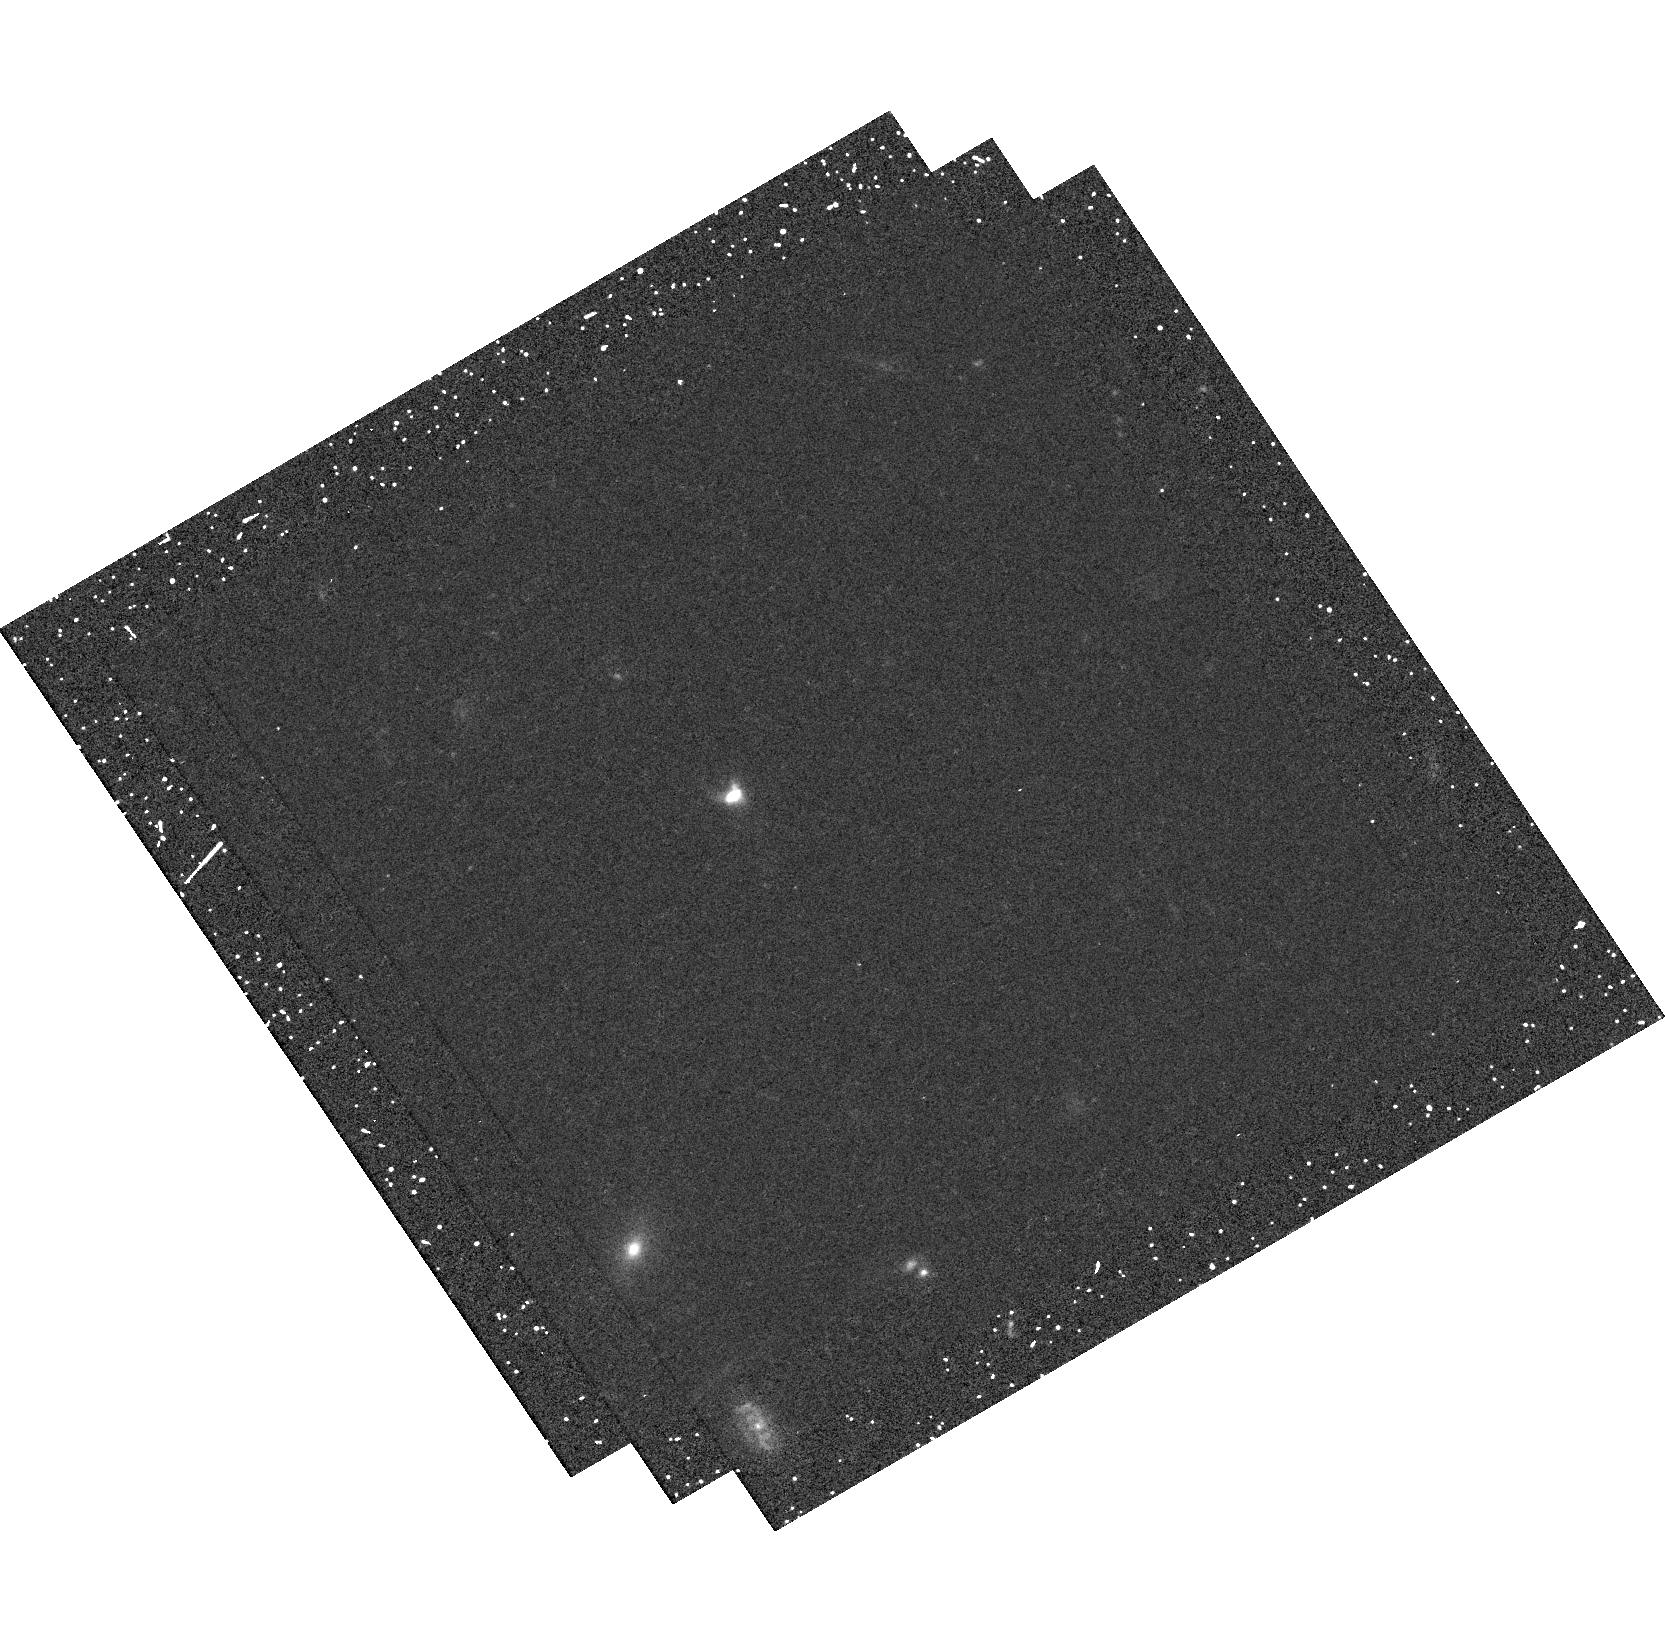
Target: SDSS-J124834.63+123402.9. Instrument: WFC3/UVIS. Filter: F547M. Exposure: 25 min. Observation ID: hst_14131_09_wfc3_uvis_f547m_iczm09

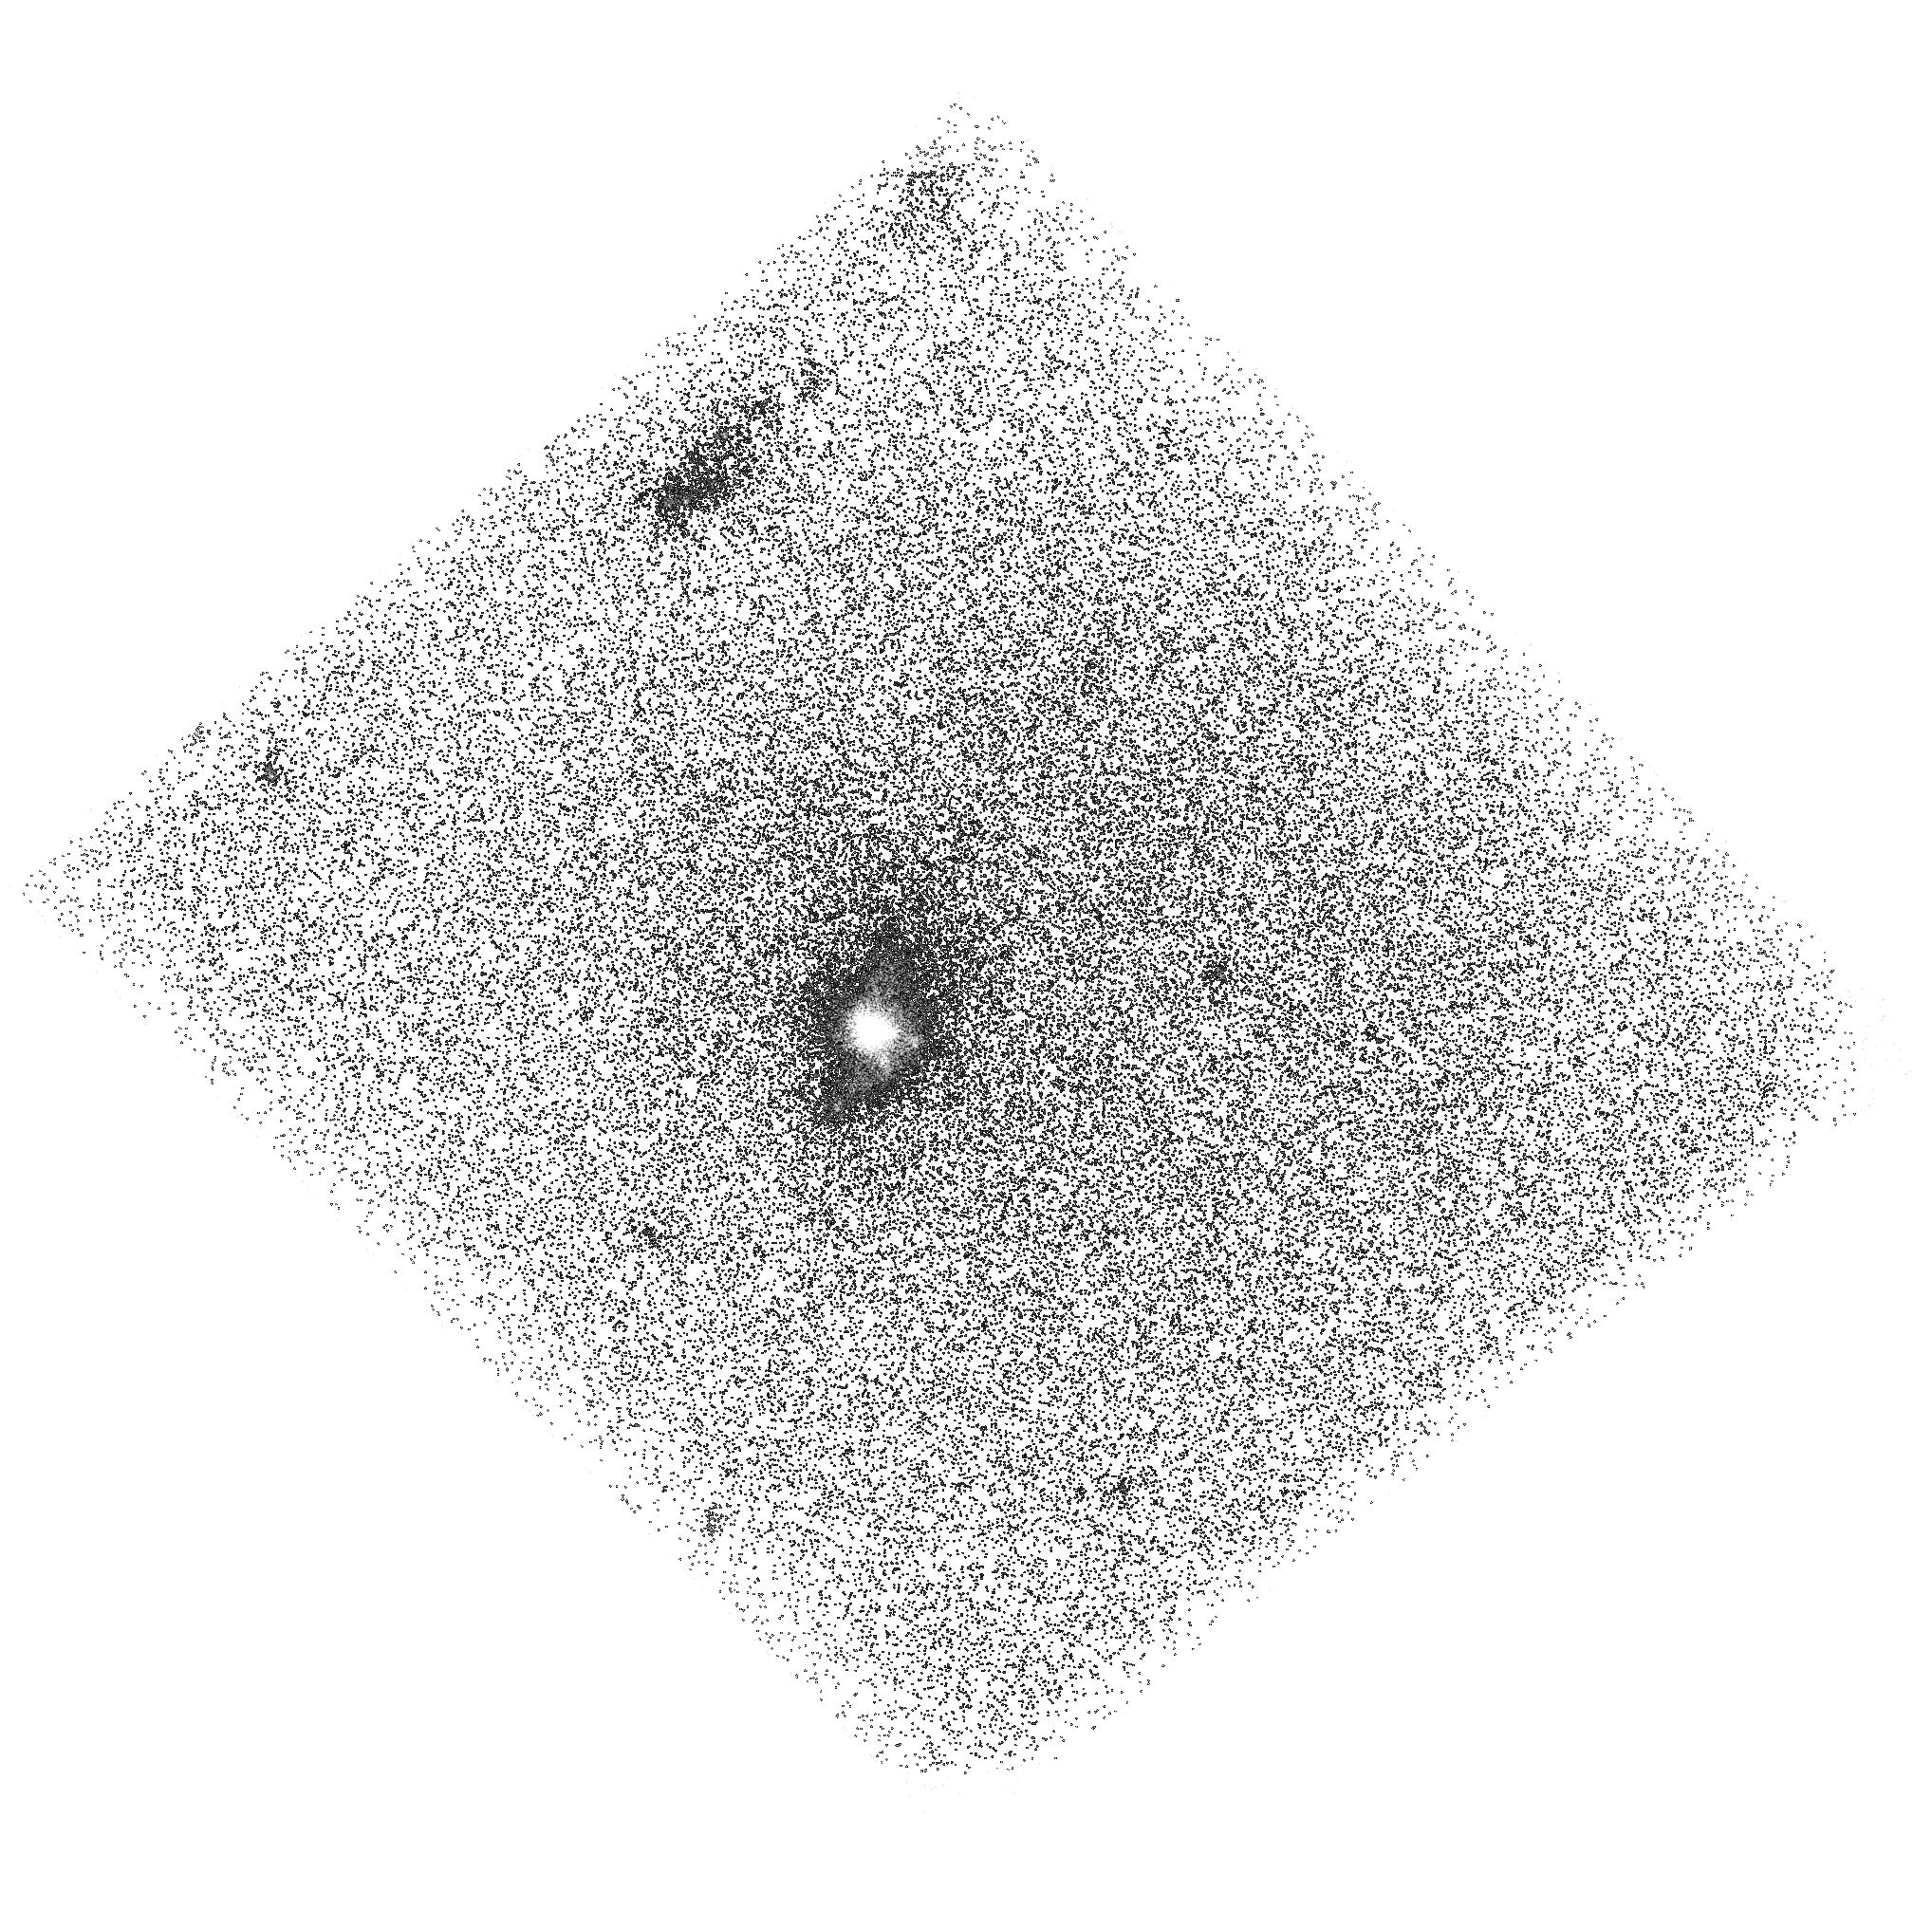
Target: SDSS-J145735.13+223201.8. Instrument: ACS/SBC. Filter: F140LP. Exposure: 44 min. Observation ID: hst_14131_02_acs_sbc_f140lp_jczm02

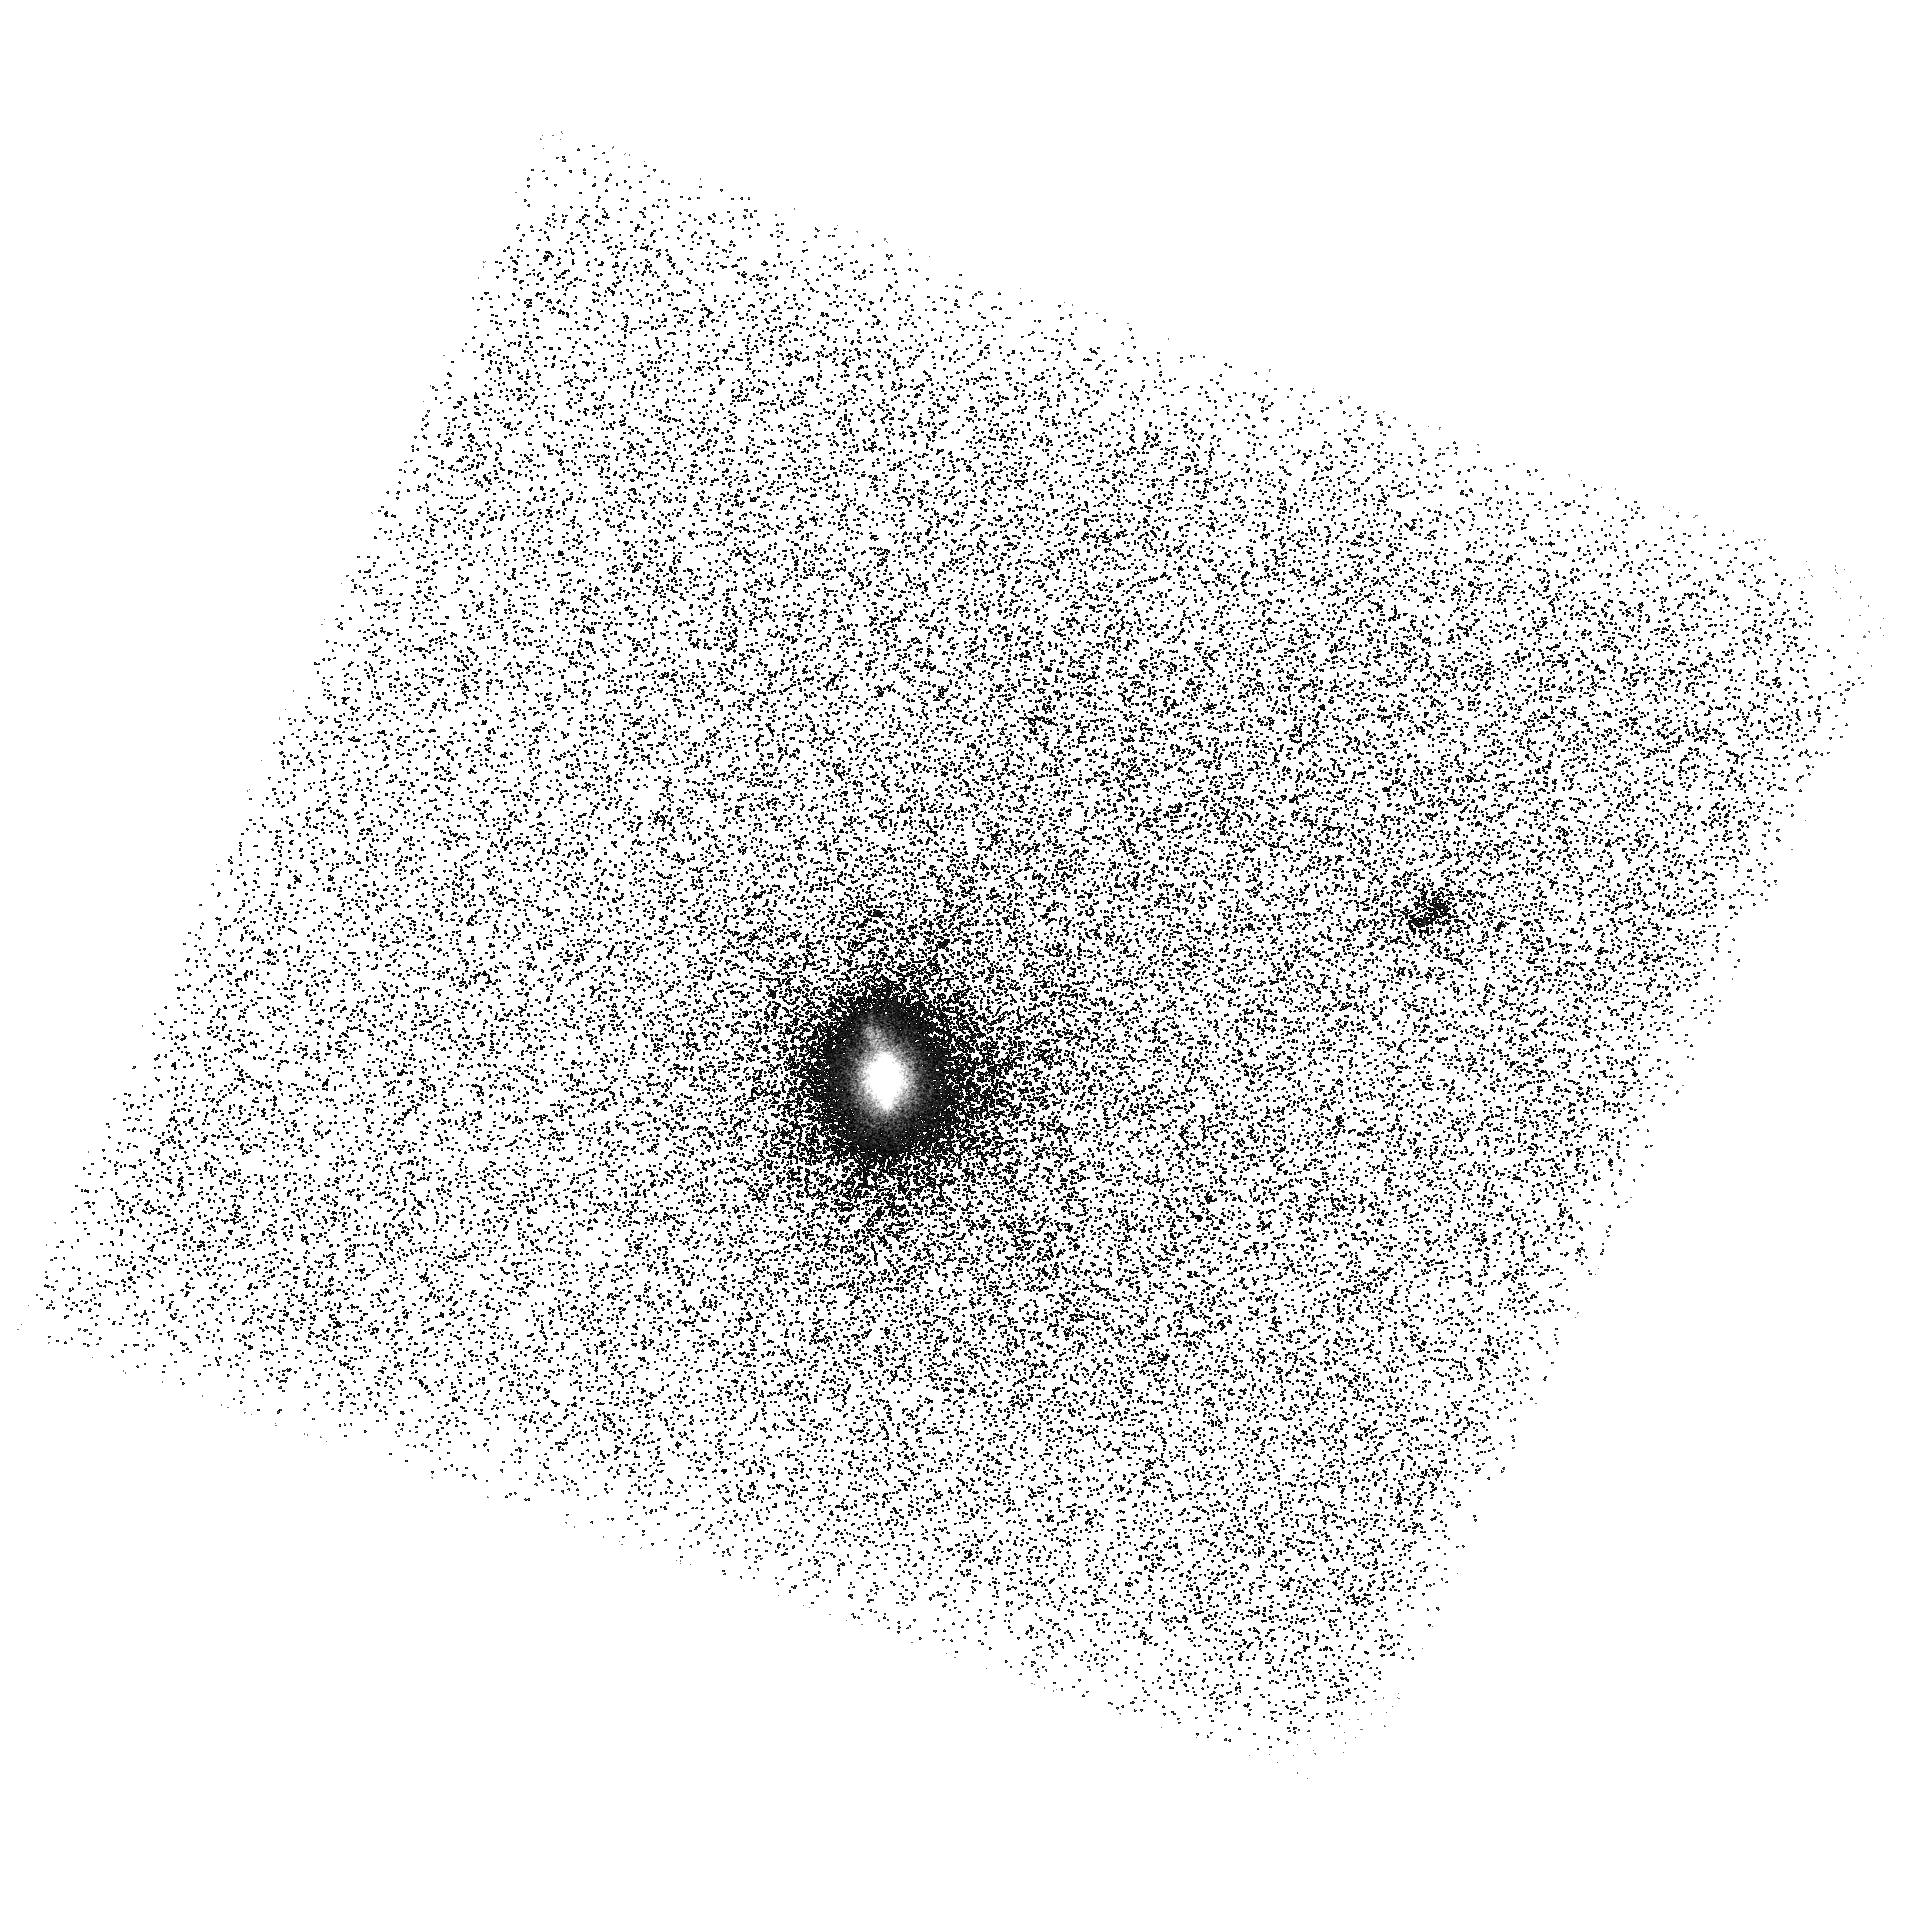
Target: SDSS-J113722.14+352426.6. Instrument: ACS/SBC. Filter: F140LP. Exposure: 46 min. Observation ID: hst_14131_04_acs_sbc_f140lp_jczm04

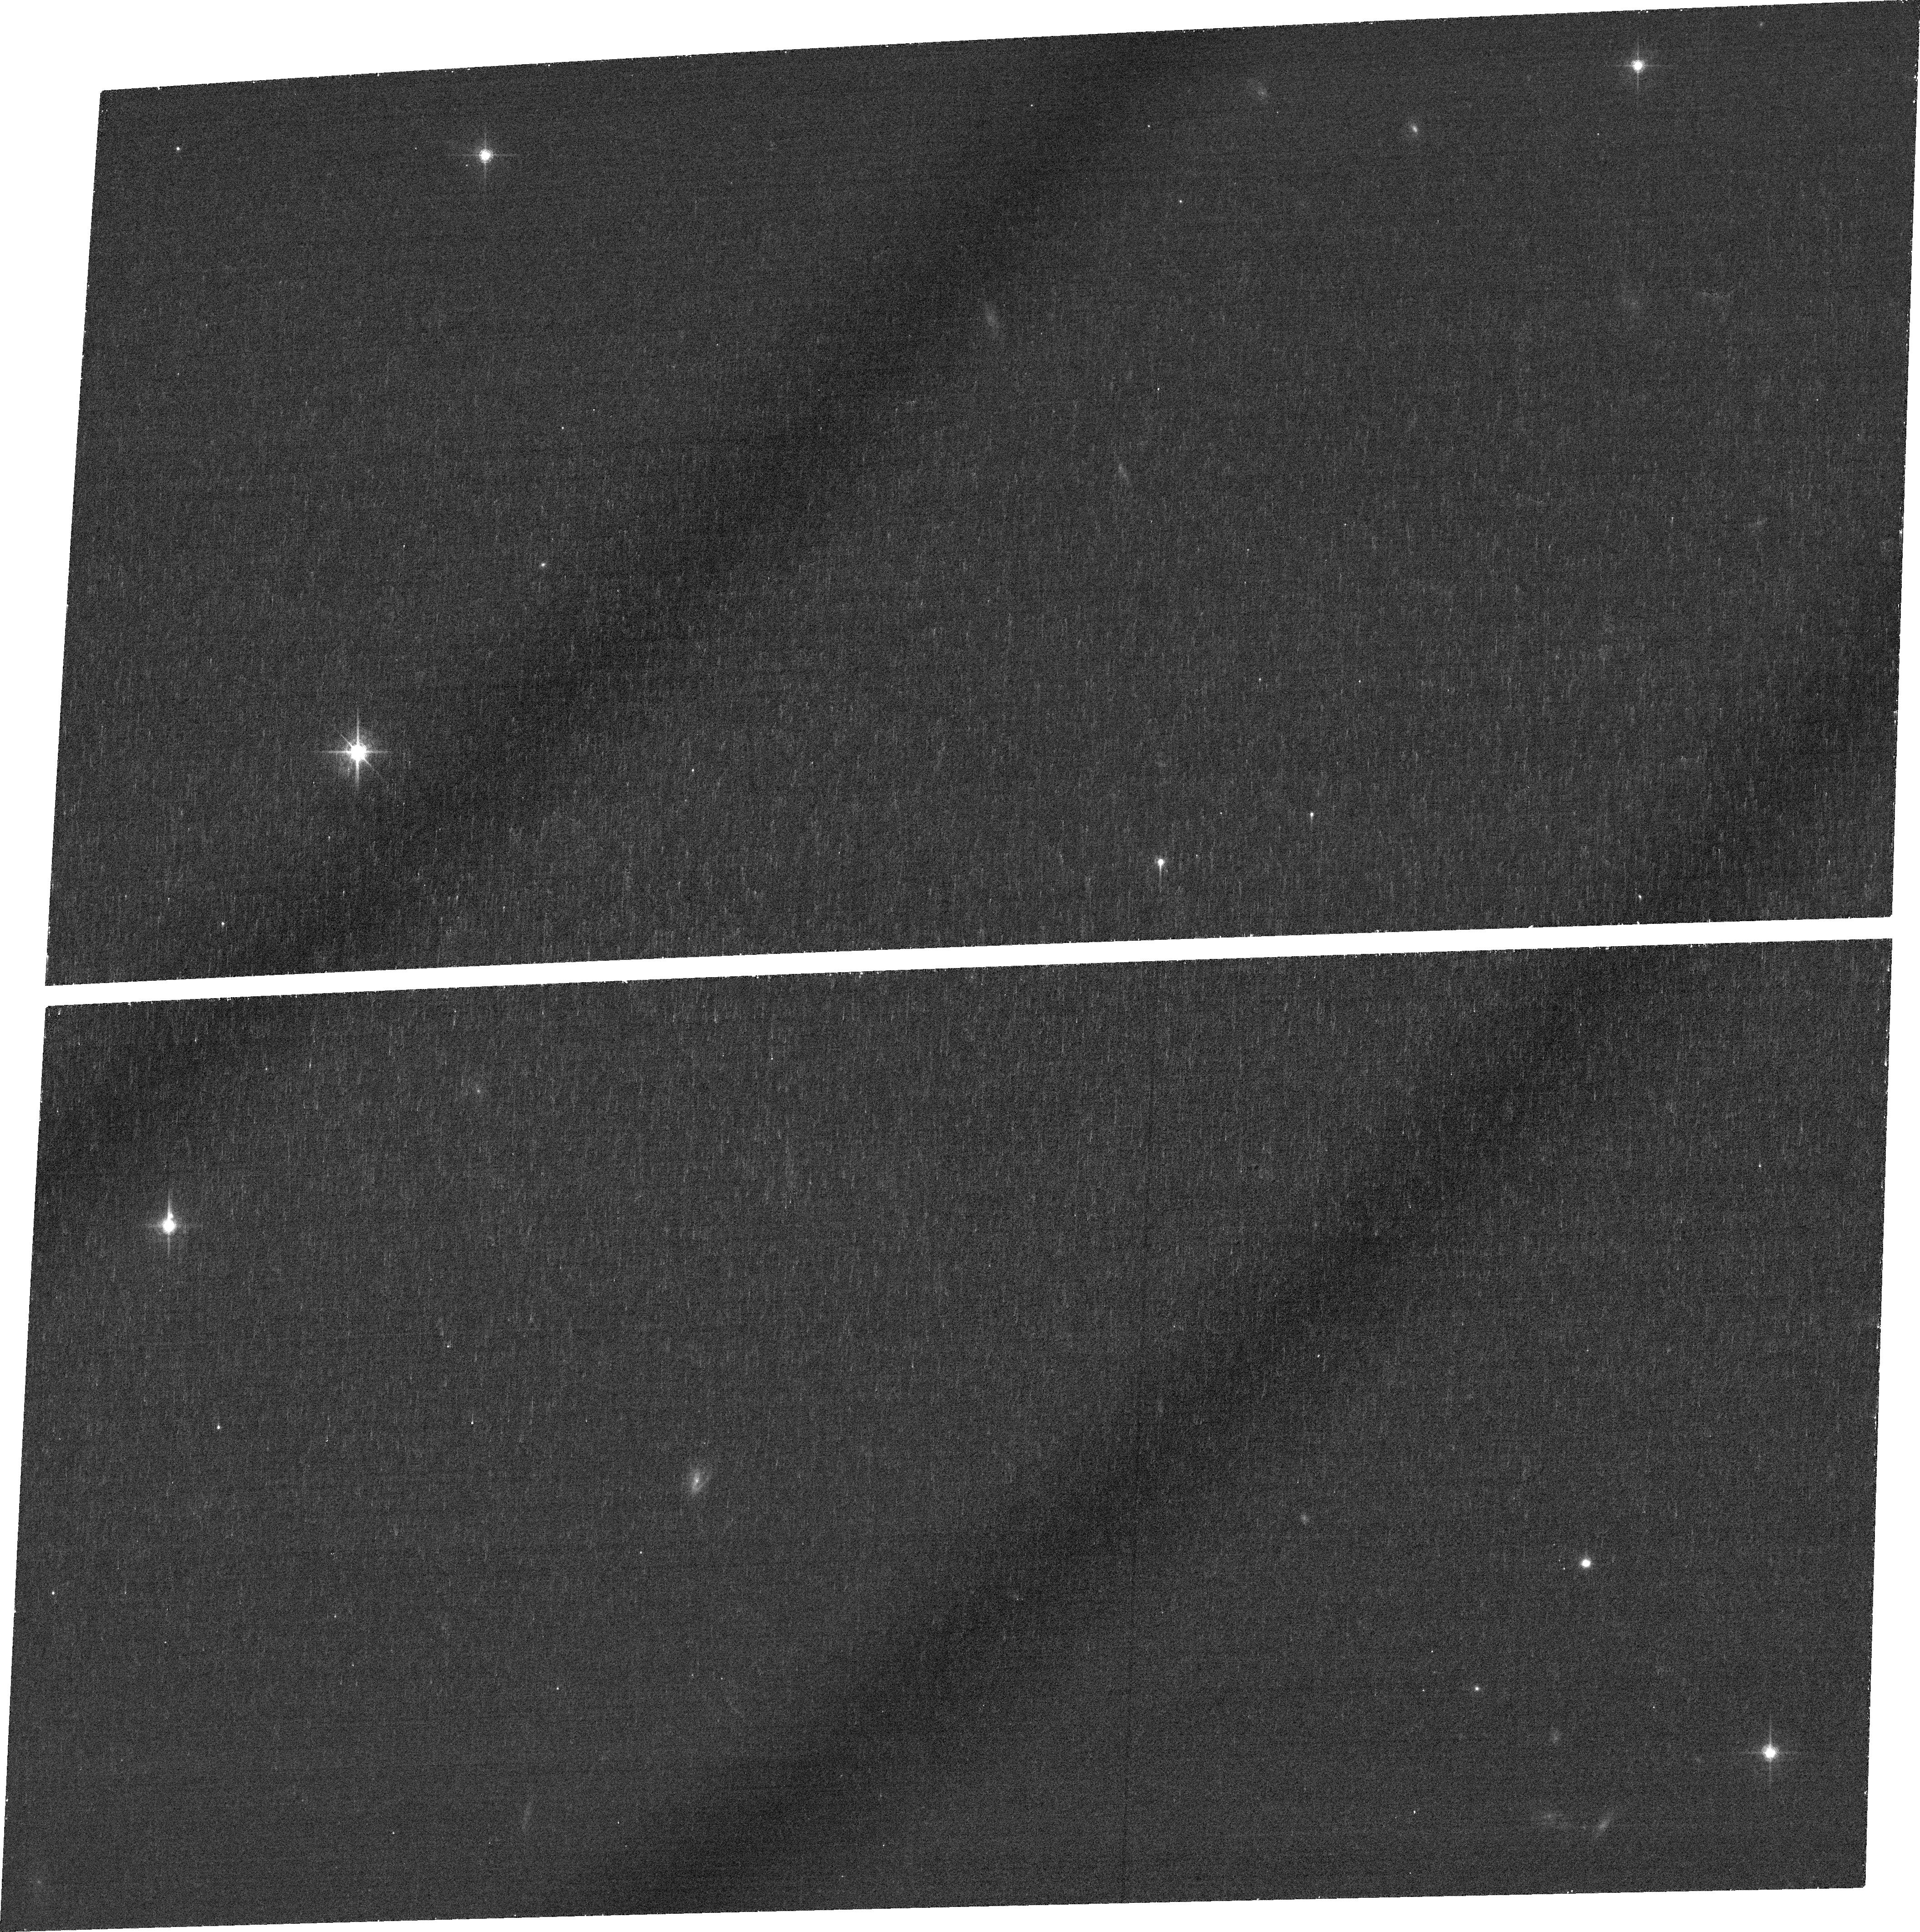
Target: SDSS-J121903.98+152608.5. Instrument: ACS/WFC. Filter: FR782N. Exposure: 20 min. Observation ID: jczm11010

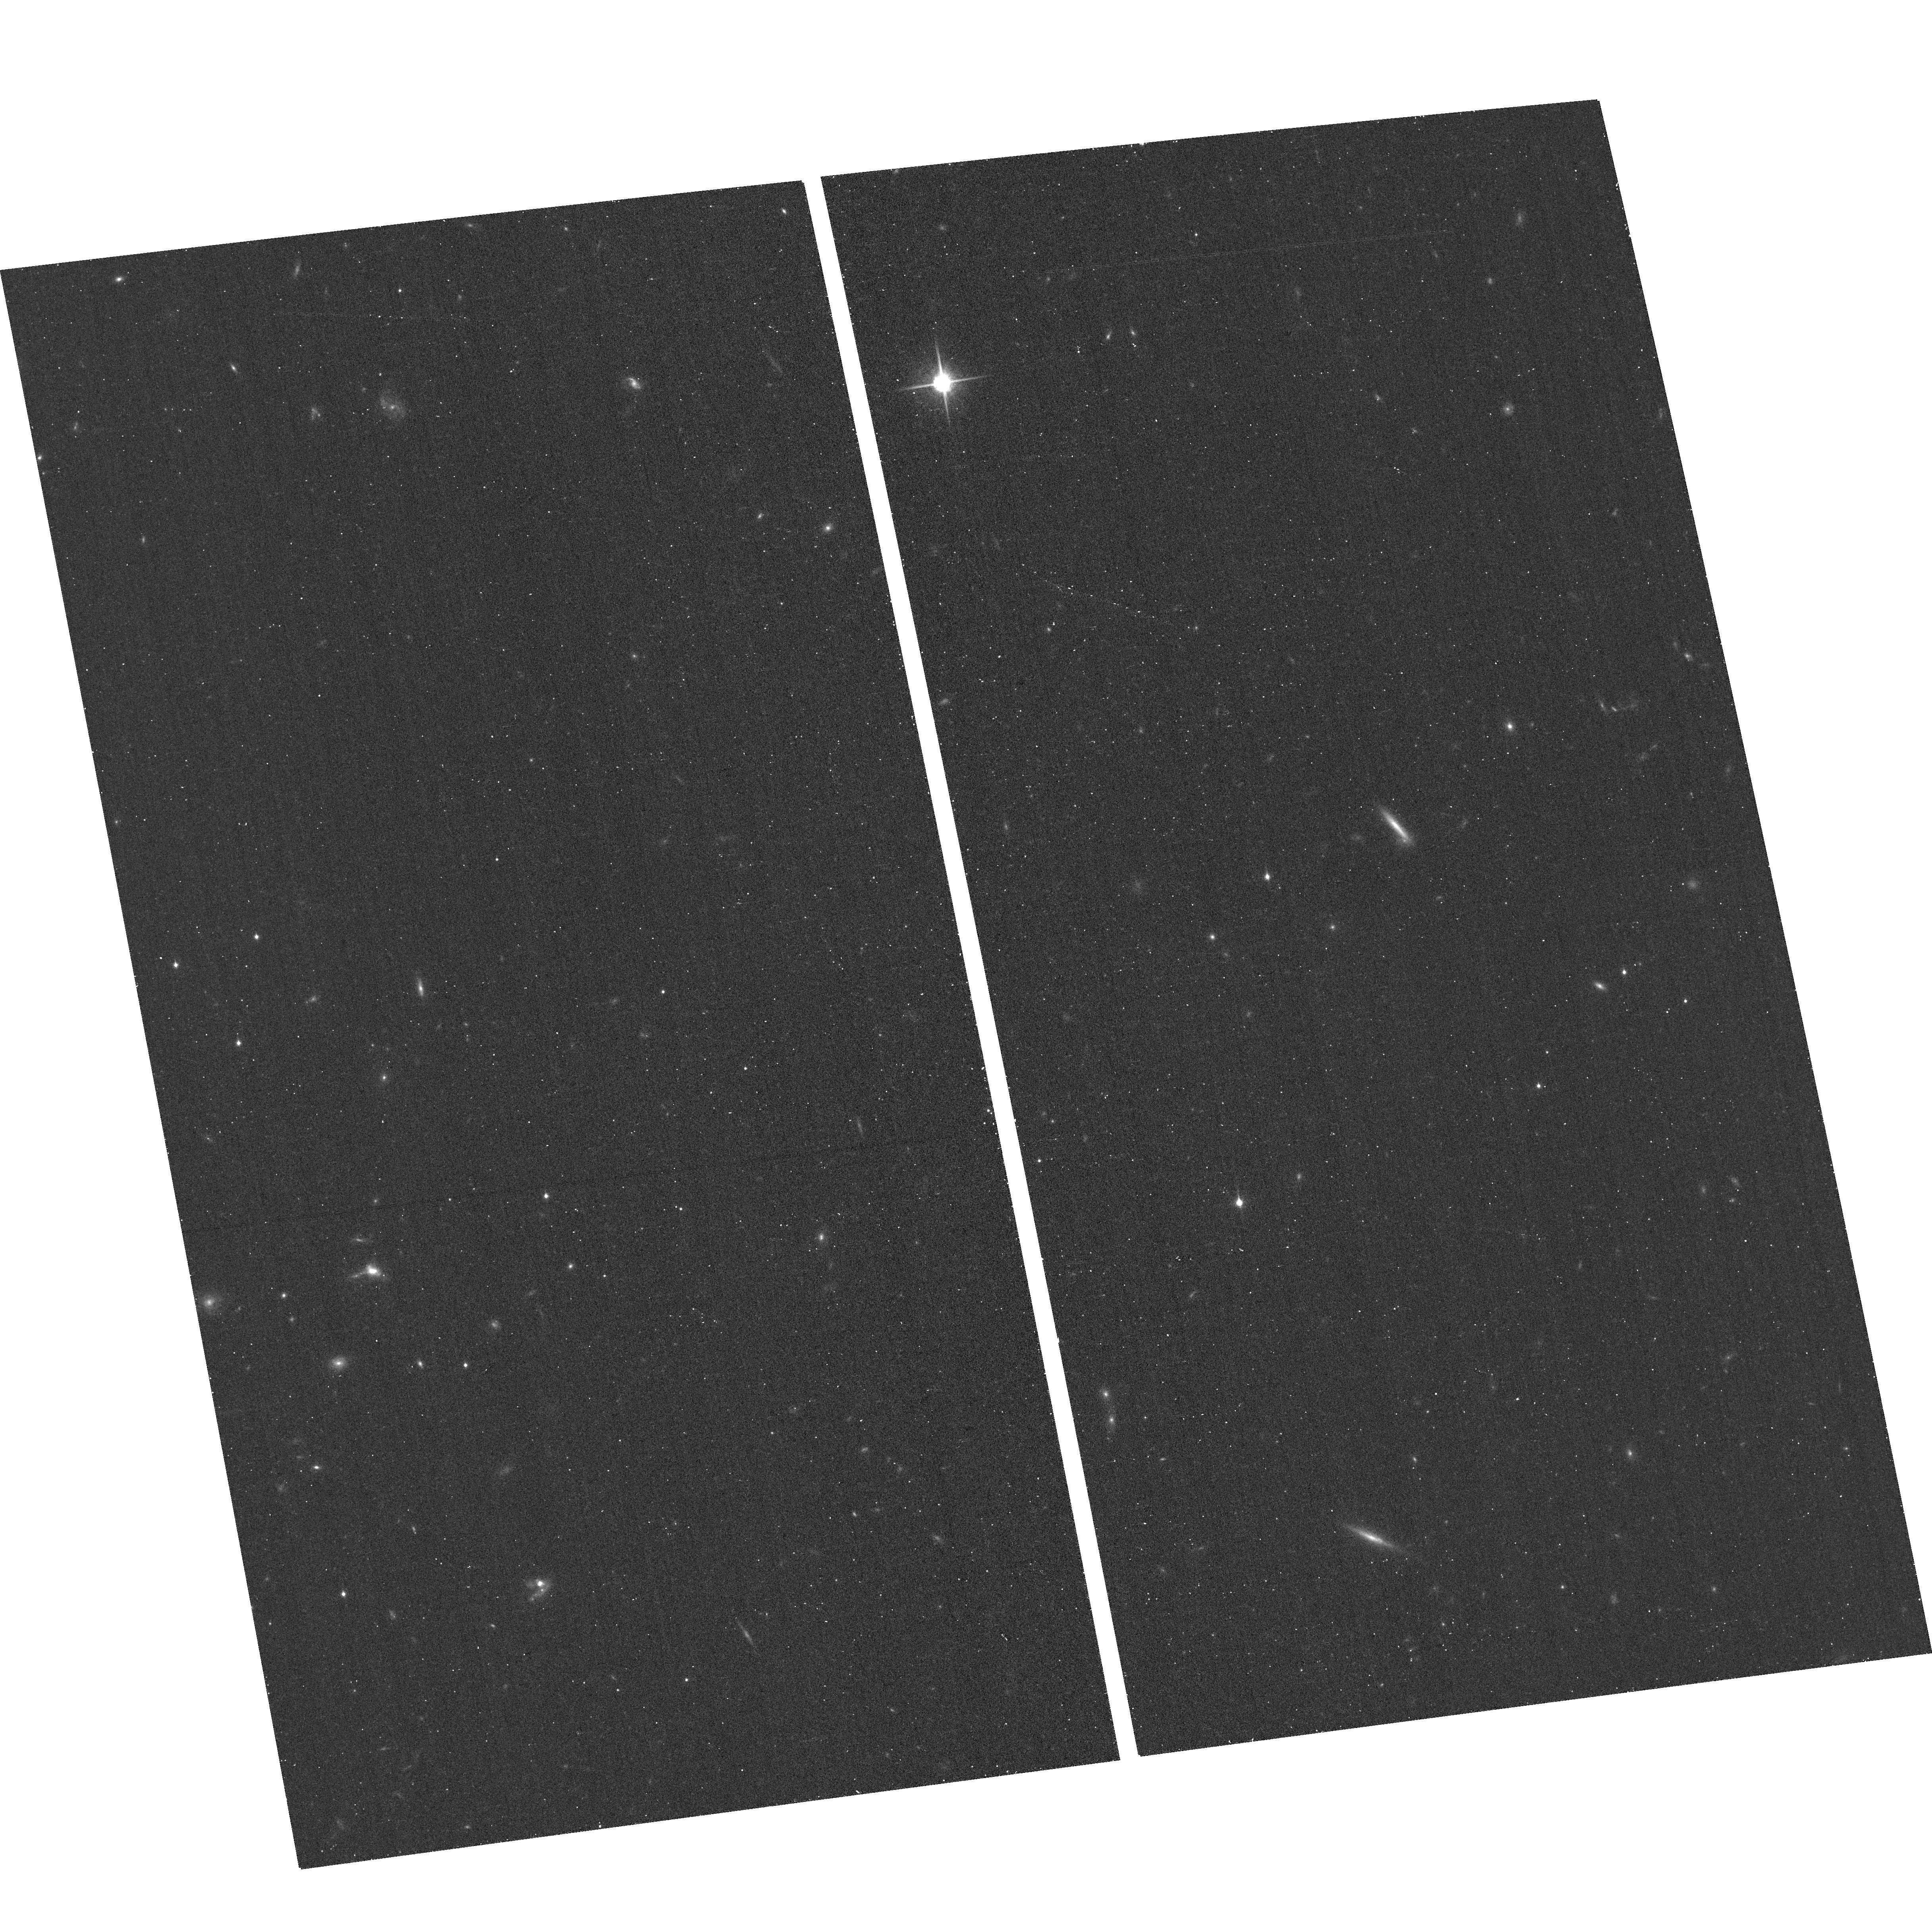
Target: SDSS-J145735.13+223201.8. Instrument: ACS/WFC. Filter: F850LP. Exposure: 13 min. Observation ID: hst_14131_12_acs_wfc_f850lp_jczm12

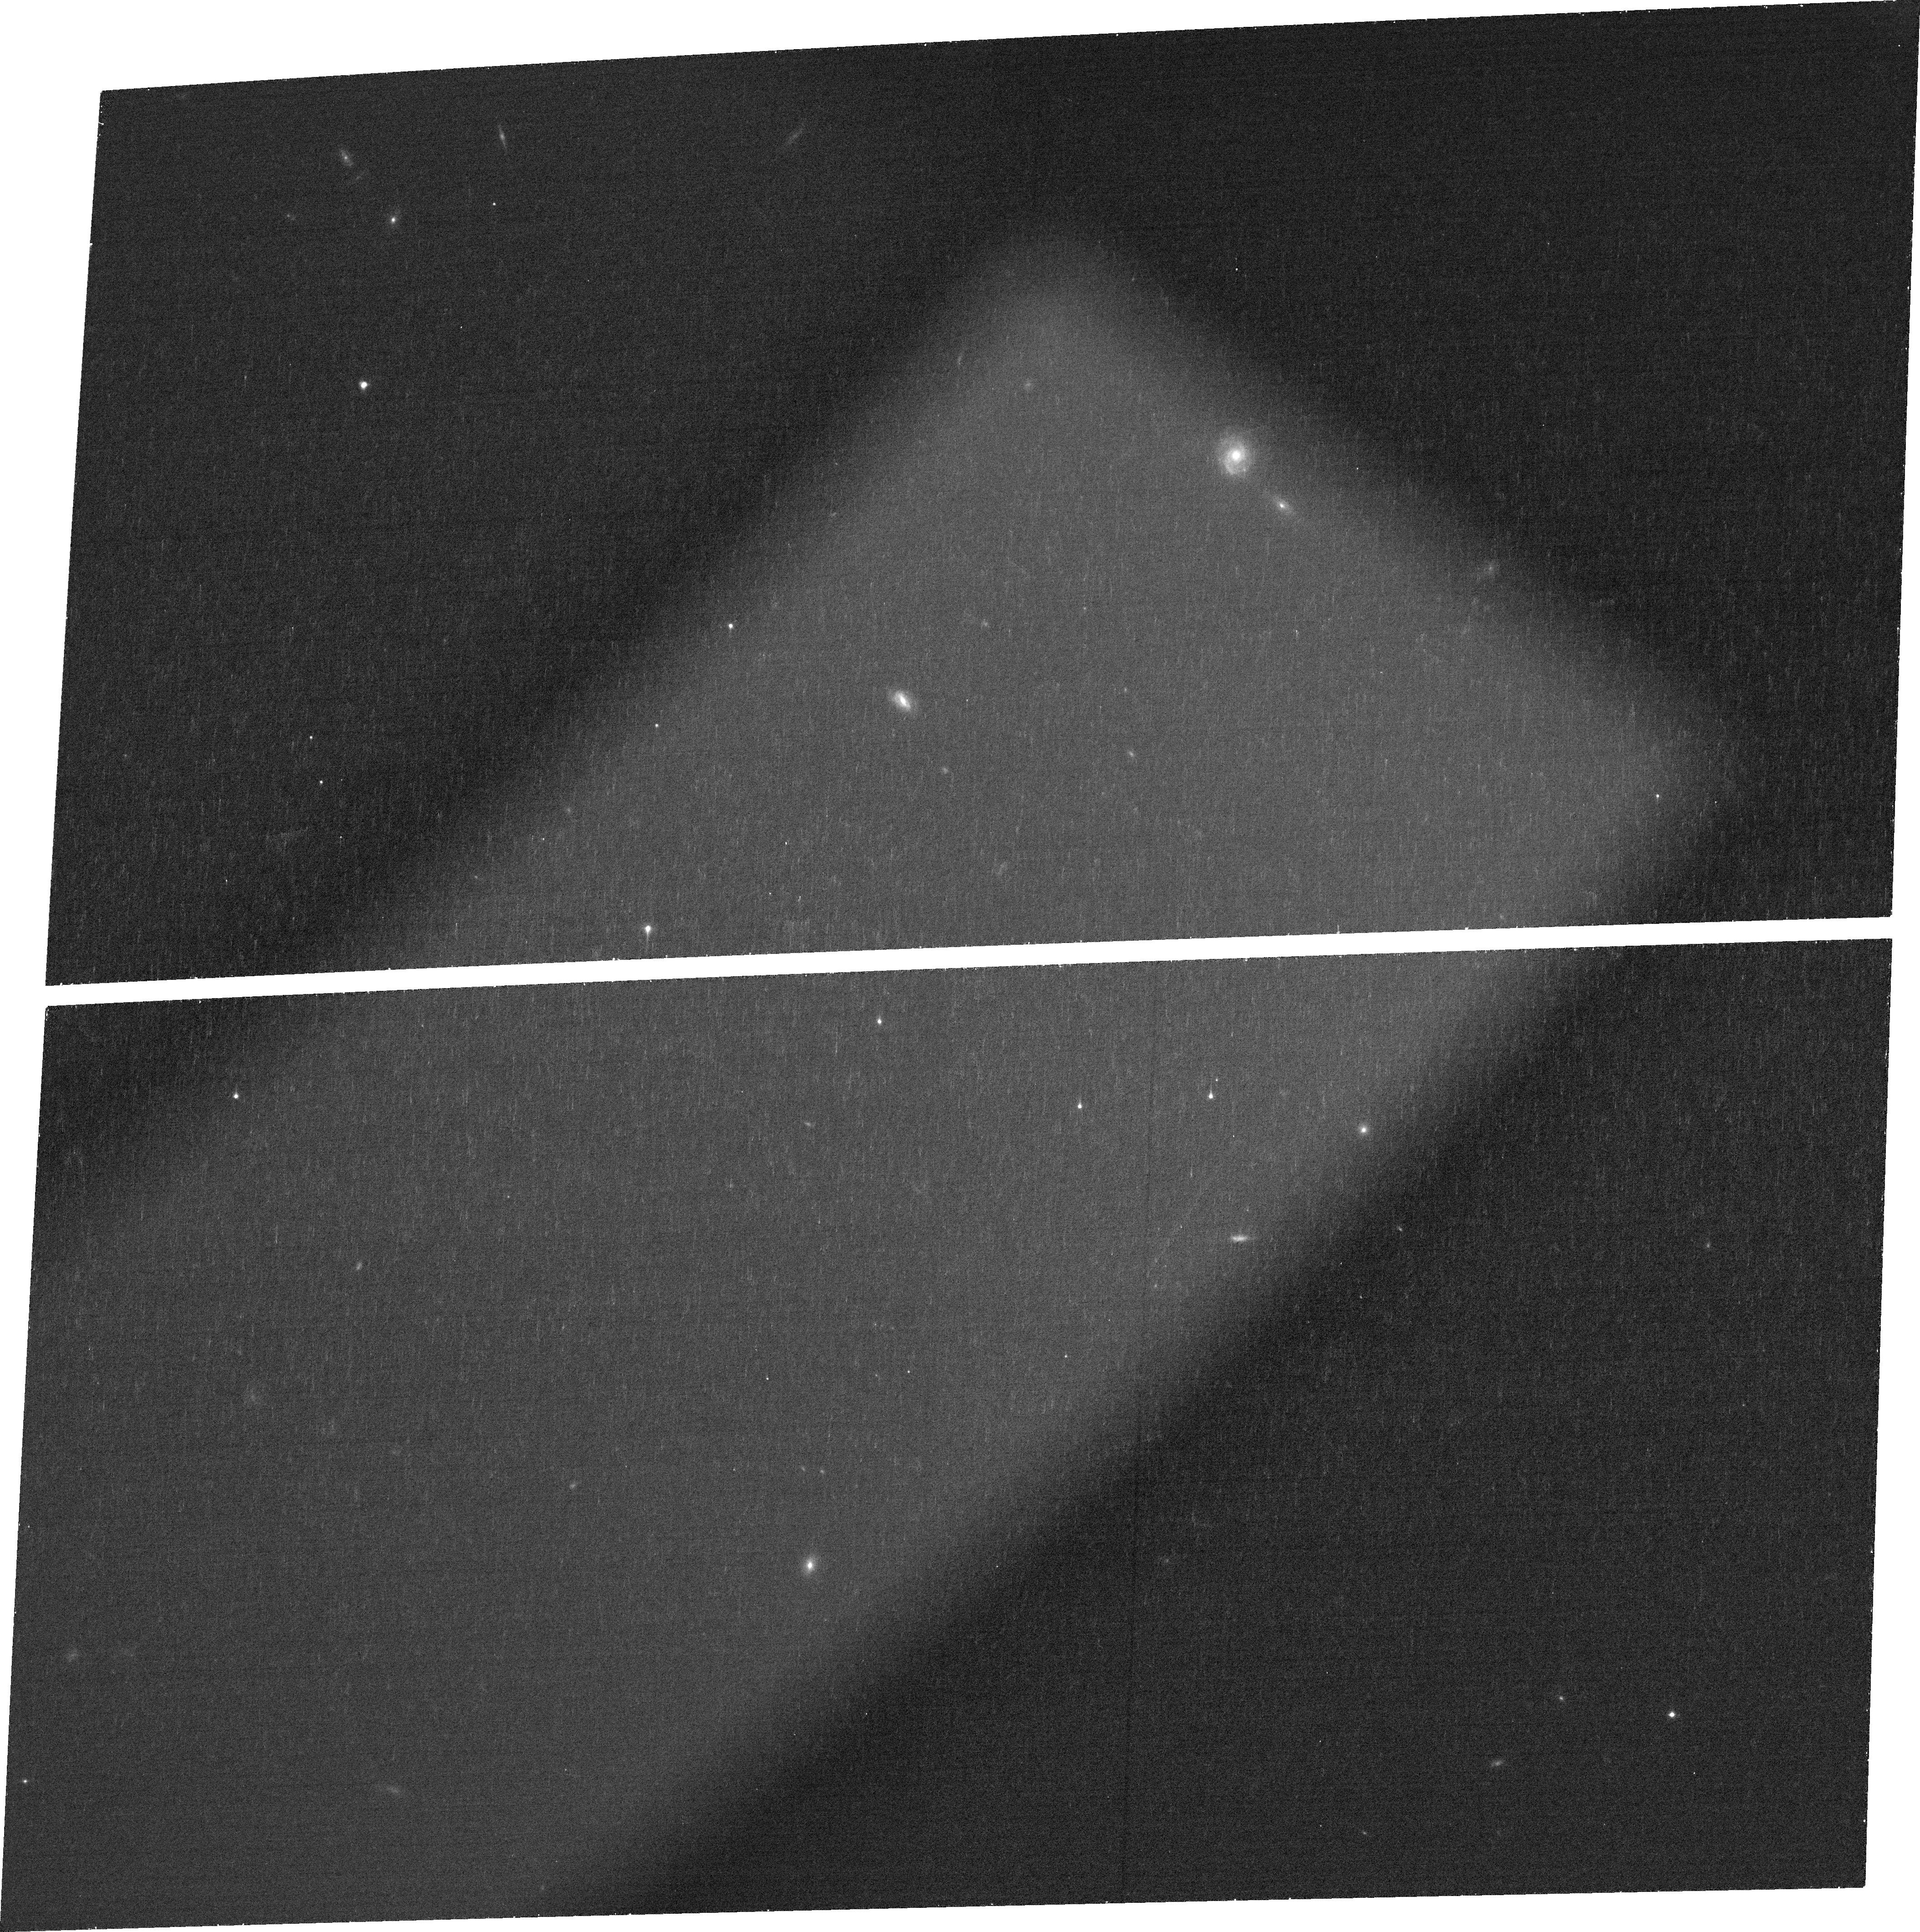
Target: SDSS-J124834.63+123402.9. Instrument: ACS/WFC. Filter: FR853N. Exposure: 20 min. Observation ID: jczm14010

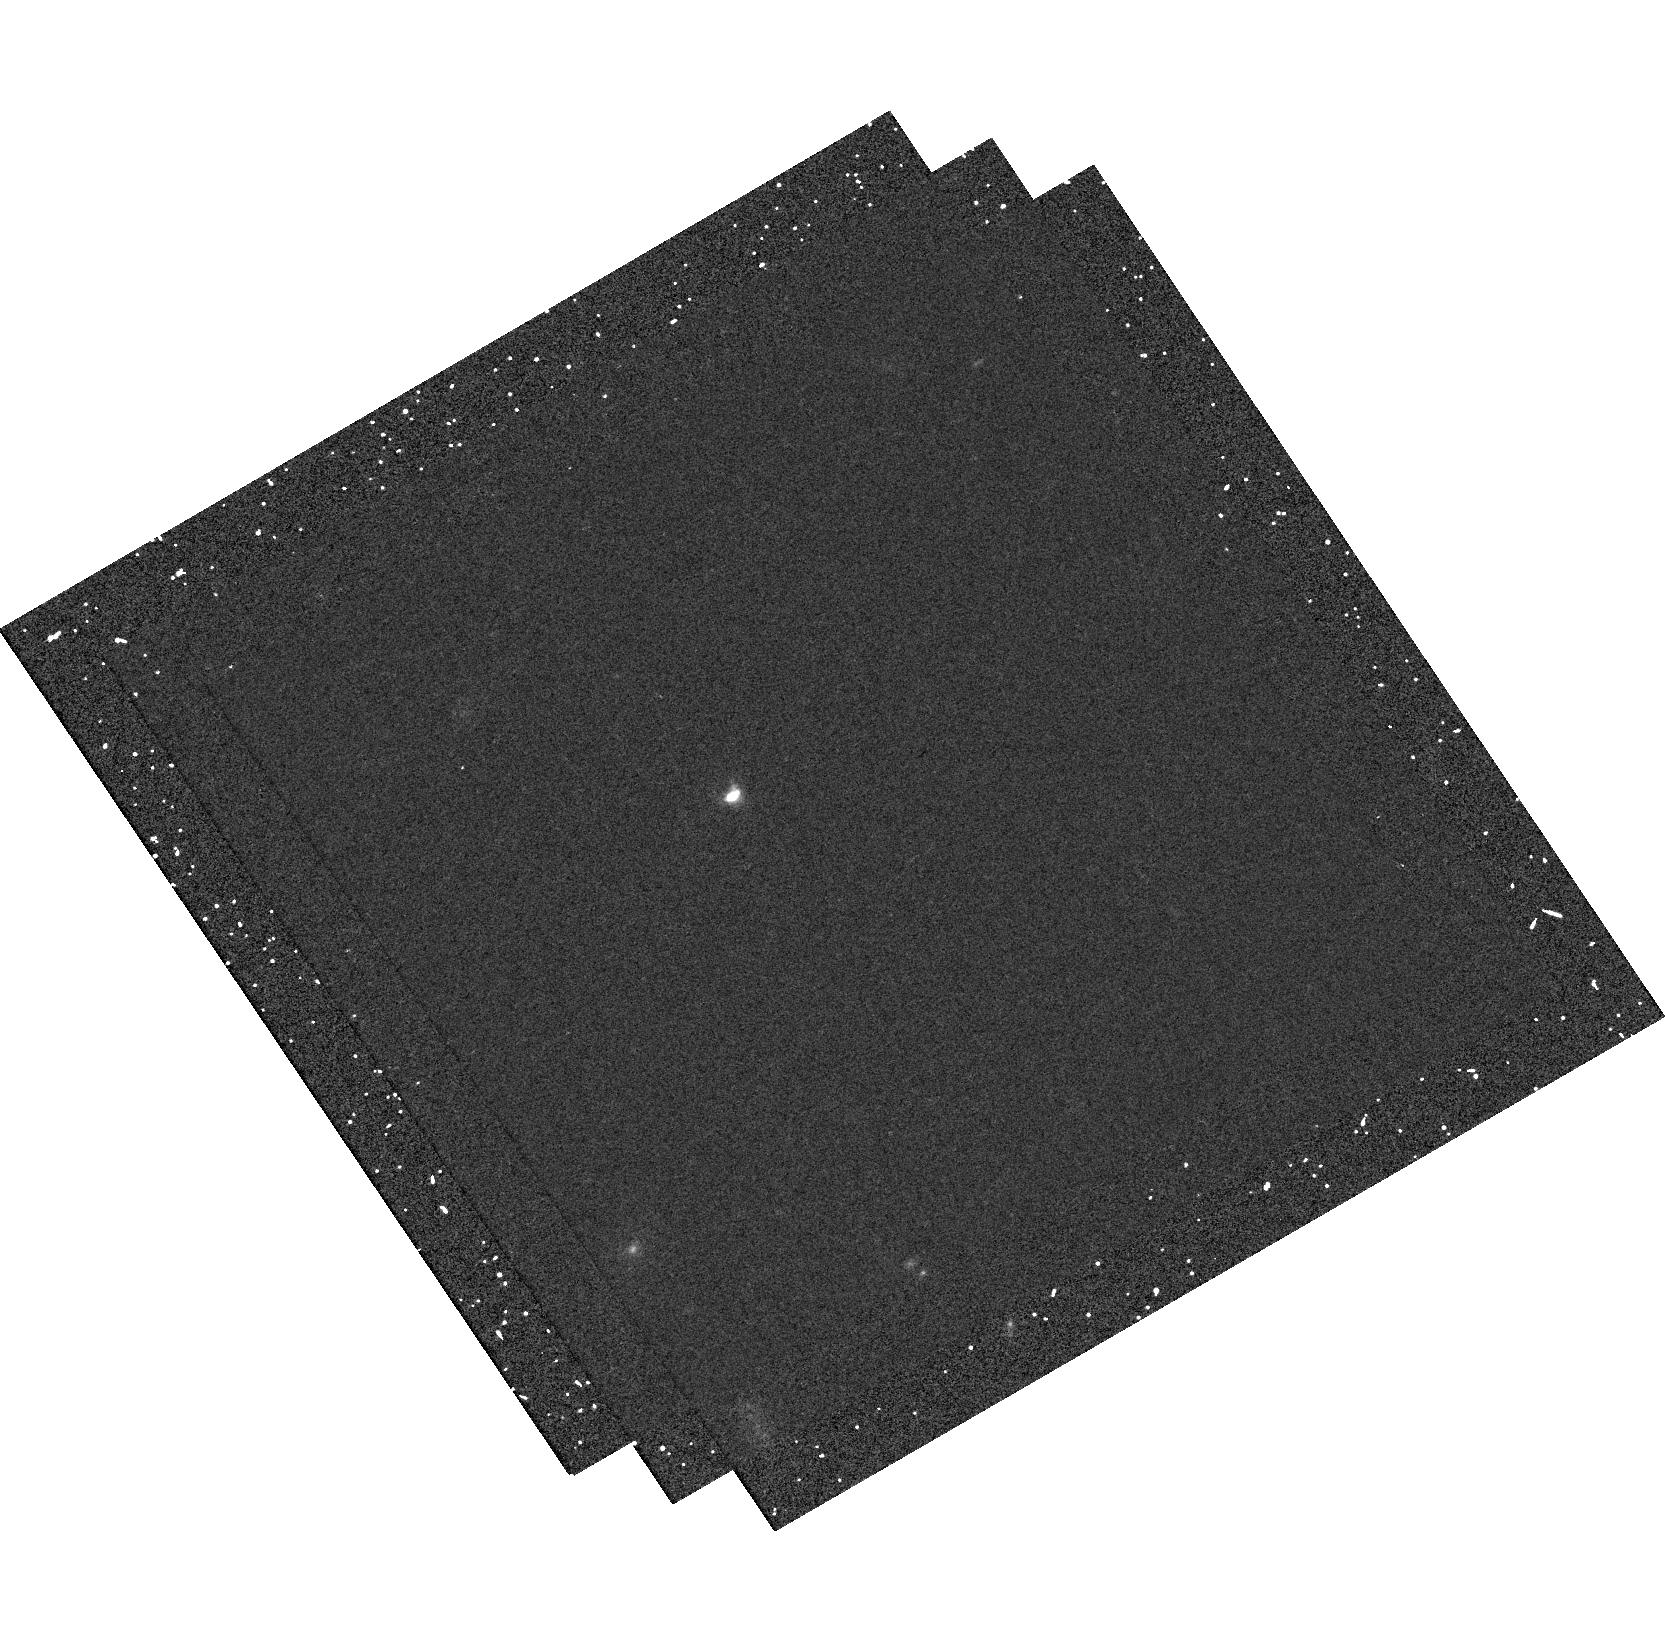
Target: SDSS-J124834.63+123402.9. Instrument: WFC3/UVIS. Filter: F438W. Exposure: 15 min. Observation ID: hst_14131_09_wfc3_uvis_f438w_iczm09

Origin of double peaks in Lyman-alpha spectra: diffuse halos or Lyman continuum leakage? (PI: Orlitova, Ivana)

The Lyman-alpha (Lya) line of hydrogen is a tool of prominent cosmological importance. Most of the observed spectra show P-Cygni profiles, but a fraction of them are double-peaked, interpreted as radiative transfer effects in static media in the realm of the common expanding shell models. However, several studies indicate that this interpretation is inconsistent with ancillary data. We propose a new theoretical scheme for the origin of 2 types of double peaks: 1) Our simulations show that double peaks arise in Lya "halos", i.e. diffuse Lya emission in circum-galactic gas. 2) We predict that no Lya halos are expected at galaxies with escaping Lyman continuum (LyC), and in this case narrow Lya double peaks result from radiative transfer in low column density of neutral hydrogen. We propose testing these two schemes on Green Peas, a class of local, compact, low-mass, low-metallicity galaxies, which comprise some of the strongest candidates for LyC escape. Most of their HST/COS Lya spectra are double-peaked, carrying the signal from the entire galaxy and its Lya halo, thanks to the target compactness. We have selected 4 targets with very different Lya spectra: narrow and broad, strong and weak double-peaks, and one single-peak spectrum. We will image them in Lya, FUV continuum and H-alpha. We expect detecting 2 large halos (plus one available in the archive), while the other 2 targets are probable LyC leakers. We will search for connections between spatial Lya properties (halo extent, surface brightness profile, flux concentration) and spectral Lya signatures (peak separation, blue peak strength). Our results will have impact on Lya data interpretation both at low and high redshift.